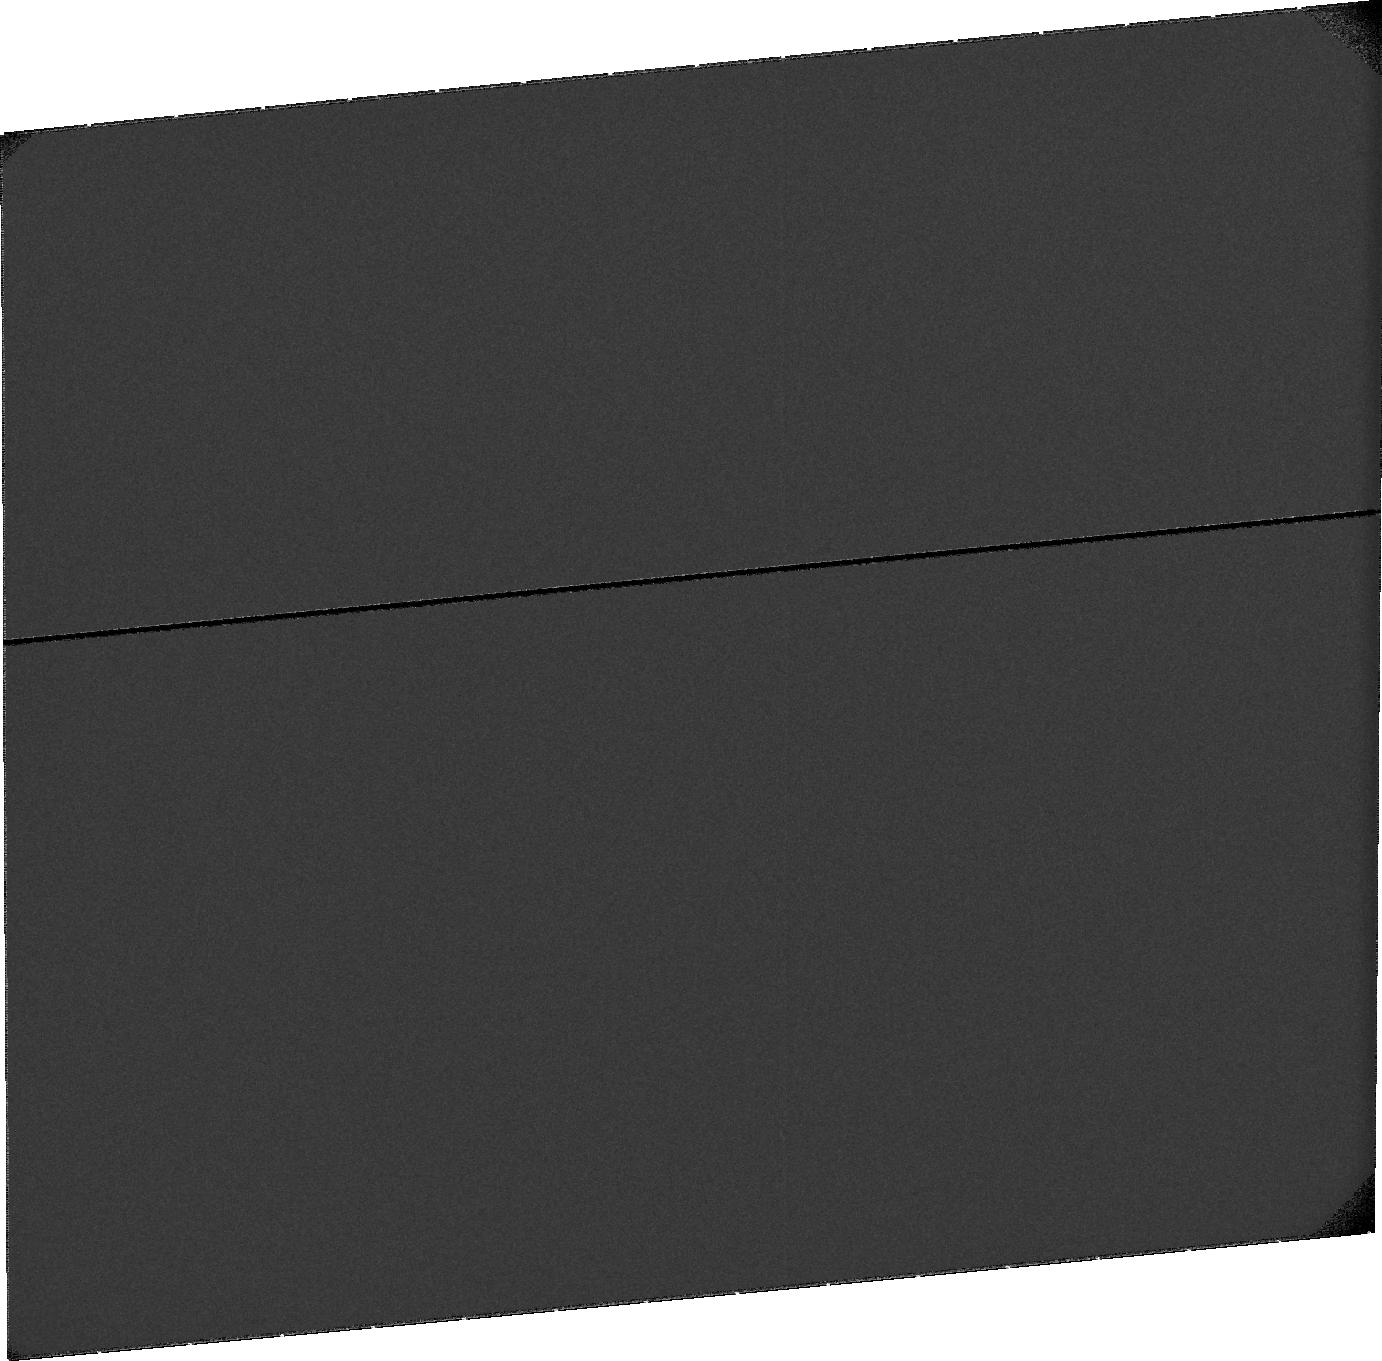
Target: SKY-NEAR-MARS. Instrument: ACS/SBC. Filter: F115LP. Exposure: 22 min. Observation ID: jdm401010

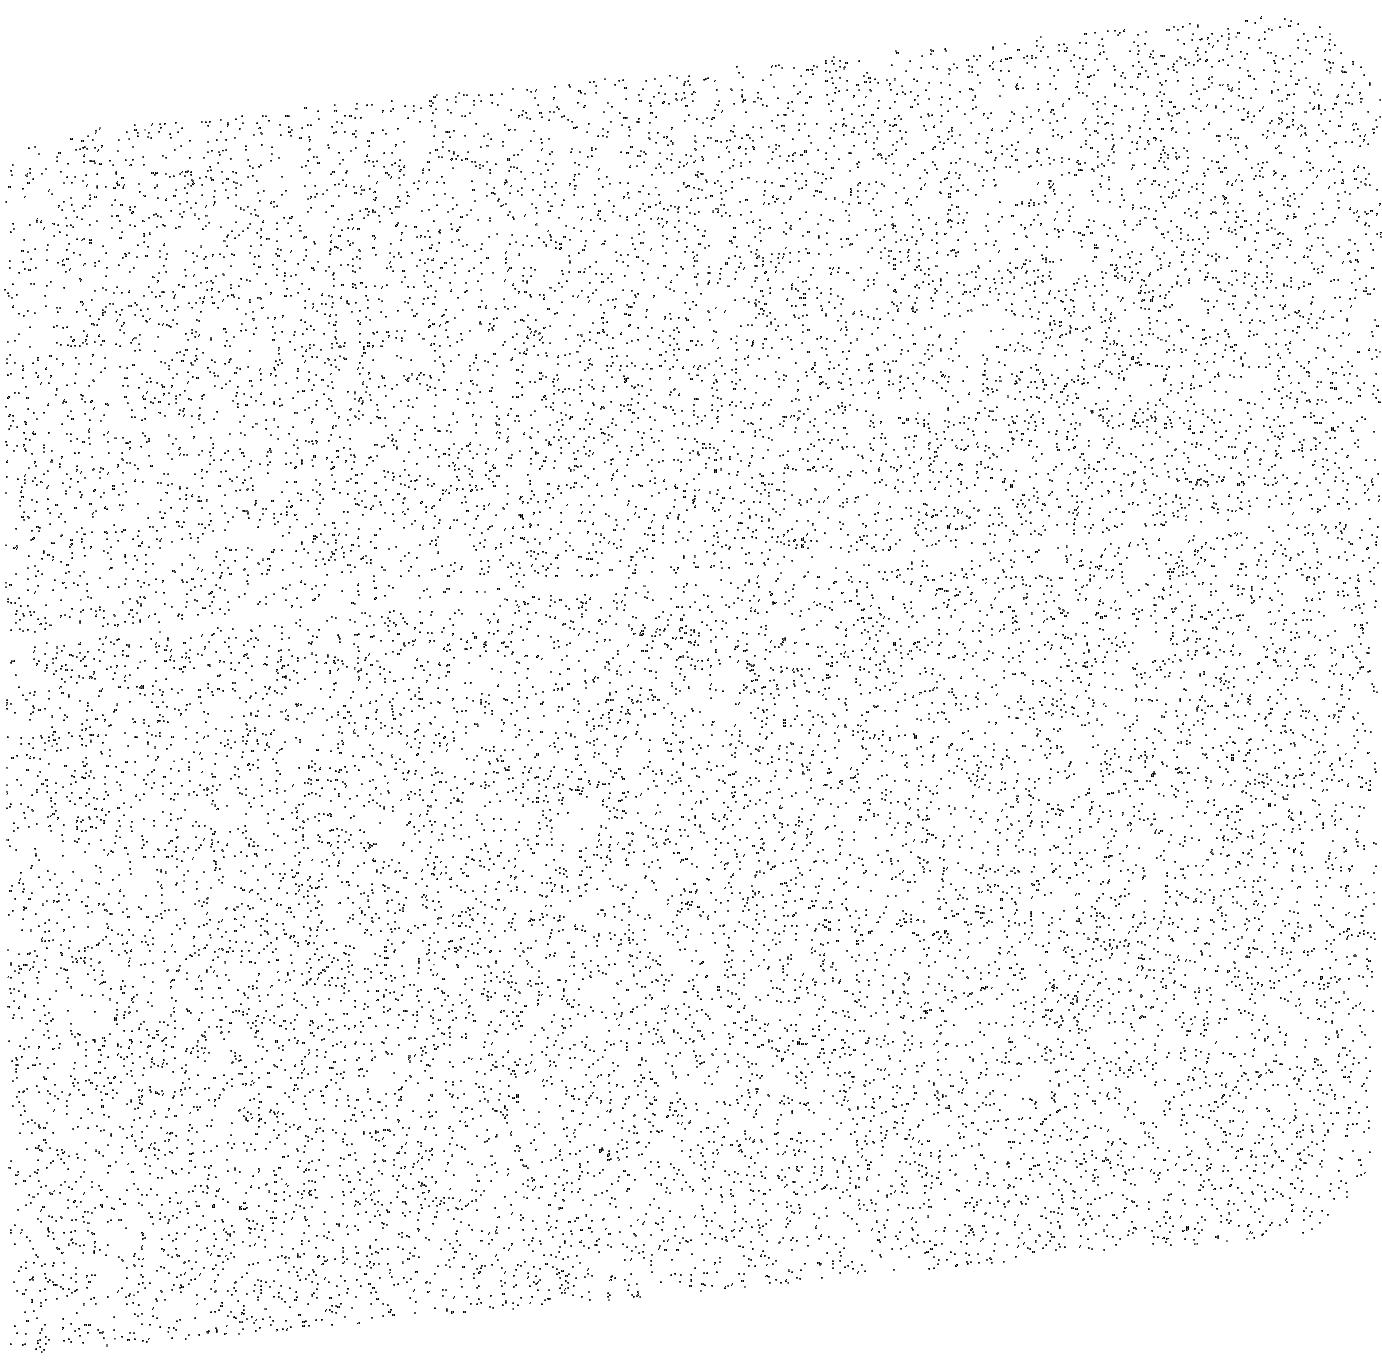
Target: SKY-NEAR-MARS. Instrument: ACS/SBC. Filter: F140LP. Exposure: 10 min. Observation ID: jdm401020

Calibrating ACS-SBC Using STIS at Lyman Alpha (121.567 nm) (PI: Bhattacharyya, Dolon)

This short calibration program is needed to correctly interpret existing STIS and ACS data on the exospheres of several solar system objects. It will allow us to calibrate observations of planetary exospheres, and to quantitatively determine the atmospheric escape flux, from Mars, Uranus, Titan and other solar system objects, and to contribute to the calibration of the MAVEN IUVS instrument. The need for added calibration is driven by the large uncertainty in the sensitivity of ACS/SBC images at H Lyman alpha (121.6 nm) and also by the lack of a Lyman alpha flat field for STIS G140L long aperture spectra, in both cases for diffuse emissions. The STIS instrument sensitivity is well calibrated at Lyman alpha in the G140L mode through calibration star observations, but there is no flat field specifically at Lyman alpha for diffuse emissions filling the aperture. The ACS/SBC F115 mode is calibrated for a mean wavelength in the bandpass, but as an imaging instrument the specific sensitivity at Lyman alpha has not been measured. These calibrations could be obtained through observations of the geocoronal Lyman alpha emission, comparing the count rates of STIS G140L and ACS/SBC for the same diffuse source brightness, and obtaining the STIS Lyman alpha flat field from the observations of diffuse emission. This study will be beneficial for both the planetary and the astrophysics community as hydrogen is the most abundant element in our universe and Lyman alpha is the most probable transition in H atoms. The flat field for STIS in Lyman alpha will benefit the analysis of past and future GO program data and will be delivered to STScI for use by the observational community.